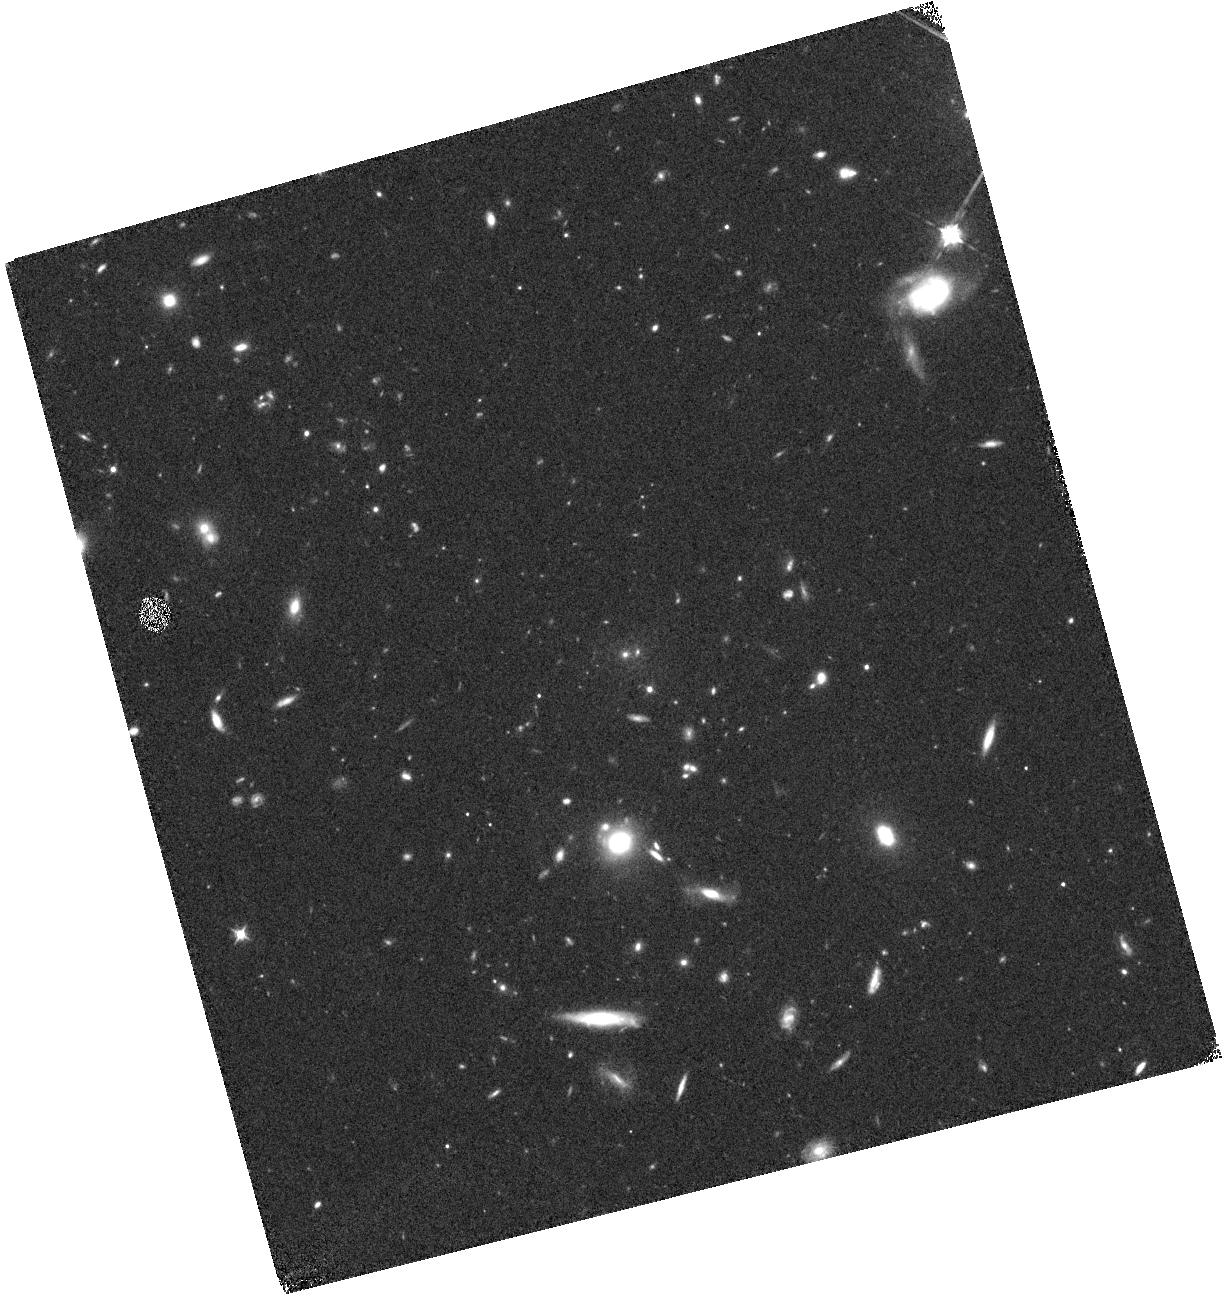
Target: COSMOS-Z9-1
Instrument: WFC3/IR
Filter: F098M
Exposure: 44 min
Observation ID: hst_14459_01_wfc3_ir_f098m_id2x01

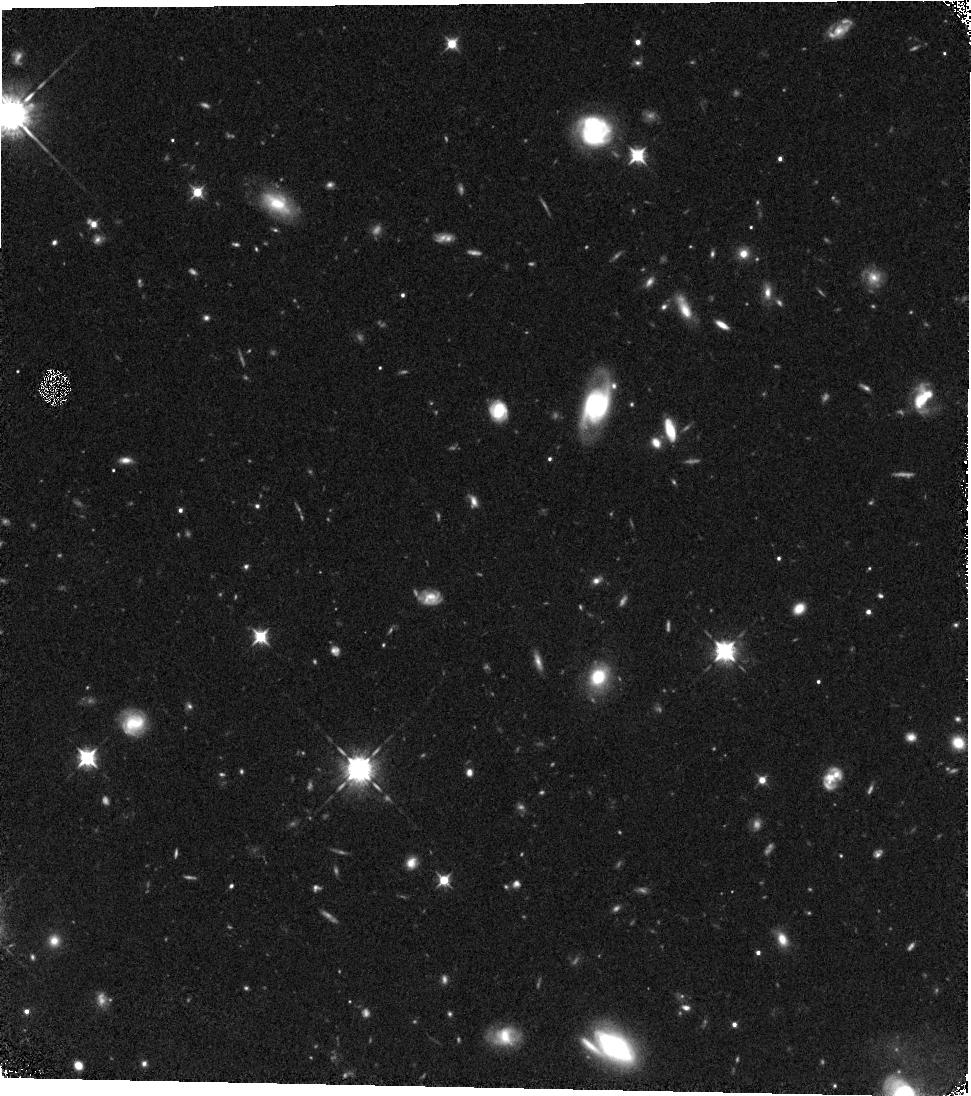
Target: COSMOS-Z9-2
Instrument: WFC3/IR
Filter: F098M
Exposure: 44 min
Observation ID: hst_14459_02_wfc3_ir_f098m_id2x02

Preparing for JWST through Constraints on the Bright End of the z~9 LF from CANDELS (PI: Bouwens, Rychard)

At present, little is known about the spectral properties, stellar masses, or even just volume densities of the brightest, most massive galaxies in the early universe. The extreme rarity of such galaxies makes it very difficult to collect sizable samples and make progress in our understanding these sources. In one recent effort, we made use of a 750 arcmin**2 search over all 5 CANDELS fields with follow-up observations from an HST program to increase present samples of bright (H<27), z>~9-11 galaxies from 6 to 16. Yet, no credible z>~9 galaxies were identified that were brighter than 25.9 mag, consistent with the low volume density of such galaxies expected in even 1000 arcmin**2 surveys. To make further progress we are forced to search for especially bright galaxies at slightly lower redshift, z=8-9. By exploiting the wide-area CANDELS HST+Spitzer survey, we recently identified 3 tantalizing sources. While the first of these galaxies was spectroscopically confirmed (z=8.683), the nature of the other 2 candidates is uncertain, but they are consistent with being z~8.5 galaxies. If confirmed, this would imply a higher than expected number density of bright z~8-10 galaxies and signify a departure from a Schechter luminosity function. If these sources are at z~2 instead, this would imply more of an exponential cut-off at the bright end for z>8 LFs. Here we propose to answer this question with a small request for HST follow-up imaging. This will not only give us insight into feedback and dust extinction in early massive galaxy evolution, but will provide crucial input to optimize current searches for bright z>8 galaxies in preparation for JWST.